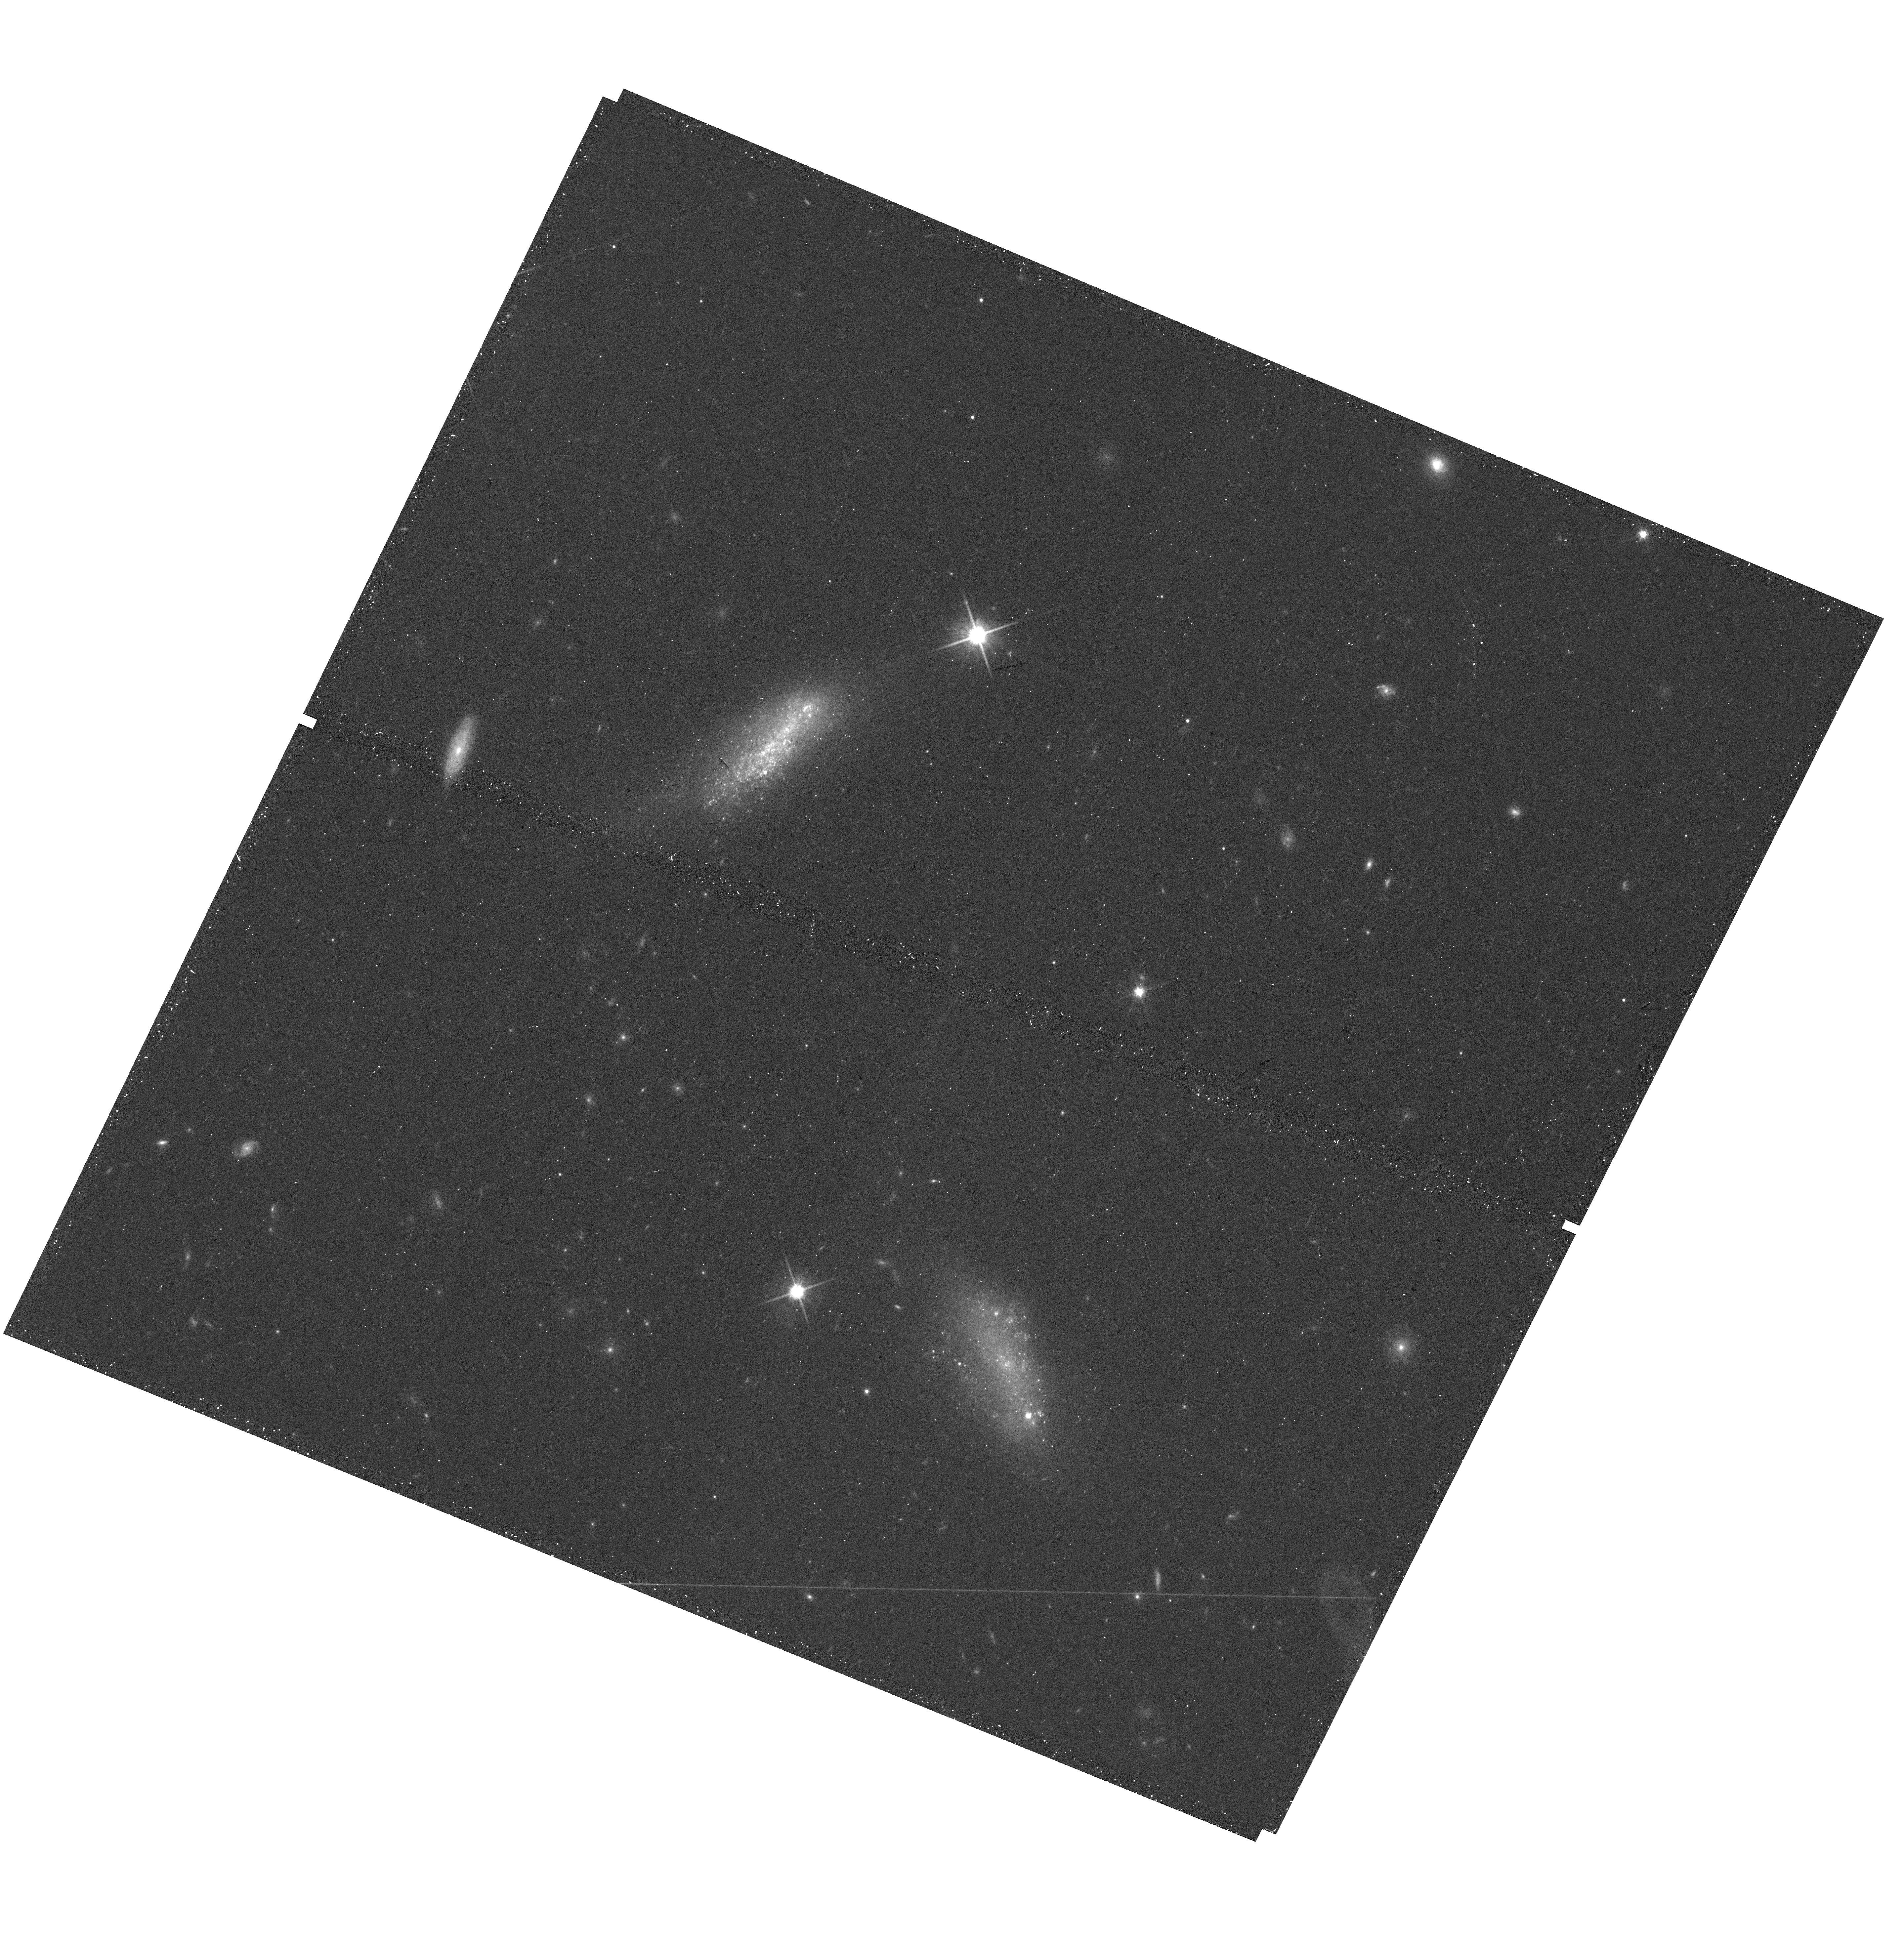
Target: INTERACTING-GAL-144950+362425. Instrument: WFC3/UVIS. Filter: F814W. Exposure: 12 min. Observation ID: hst_15087_16_wfc3_uvis_f814w_idml16

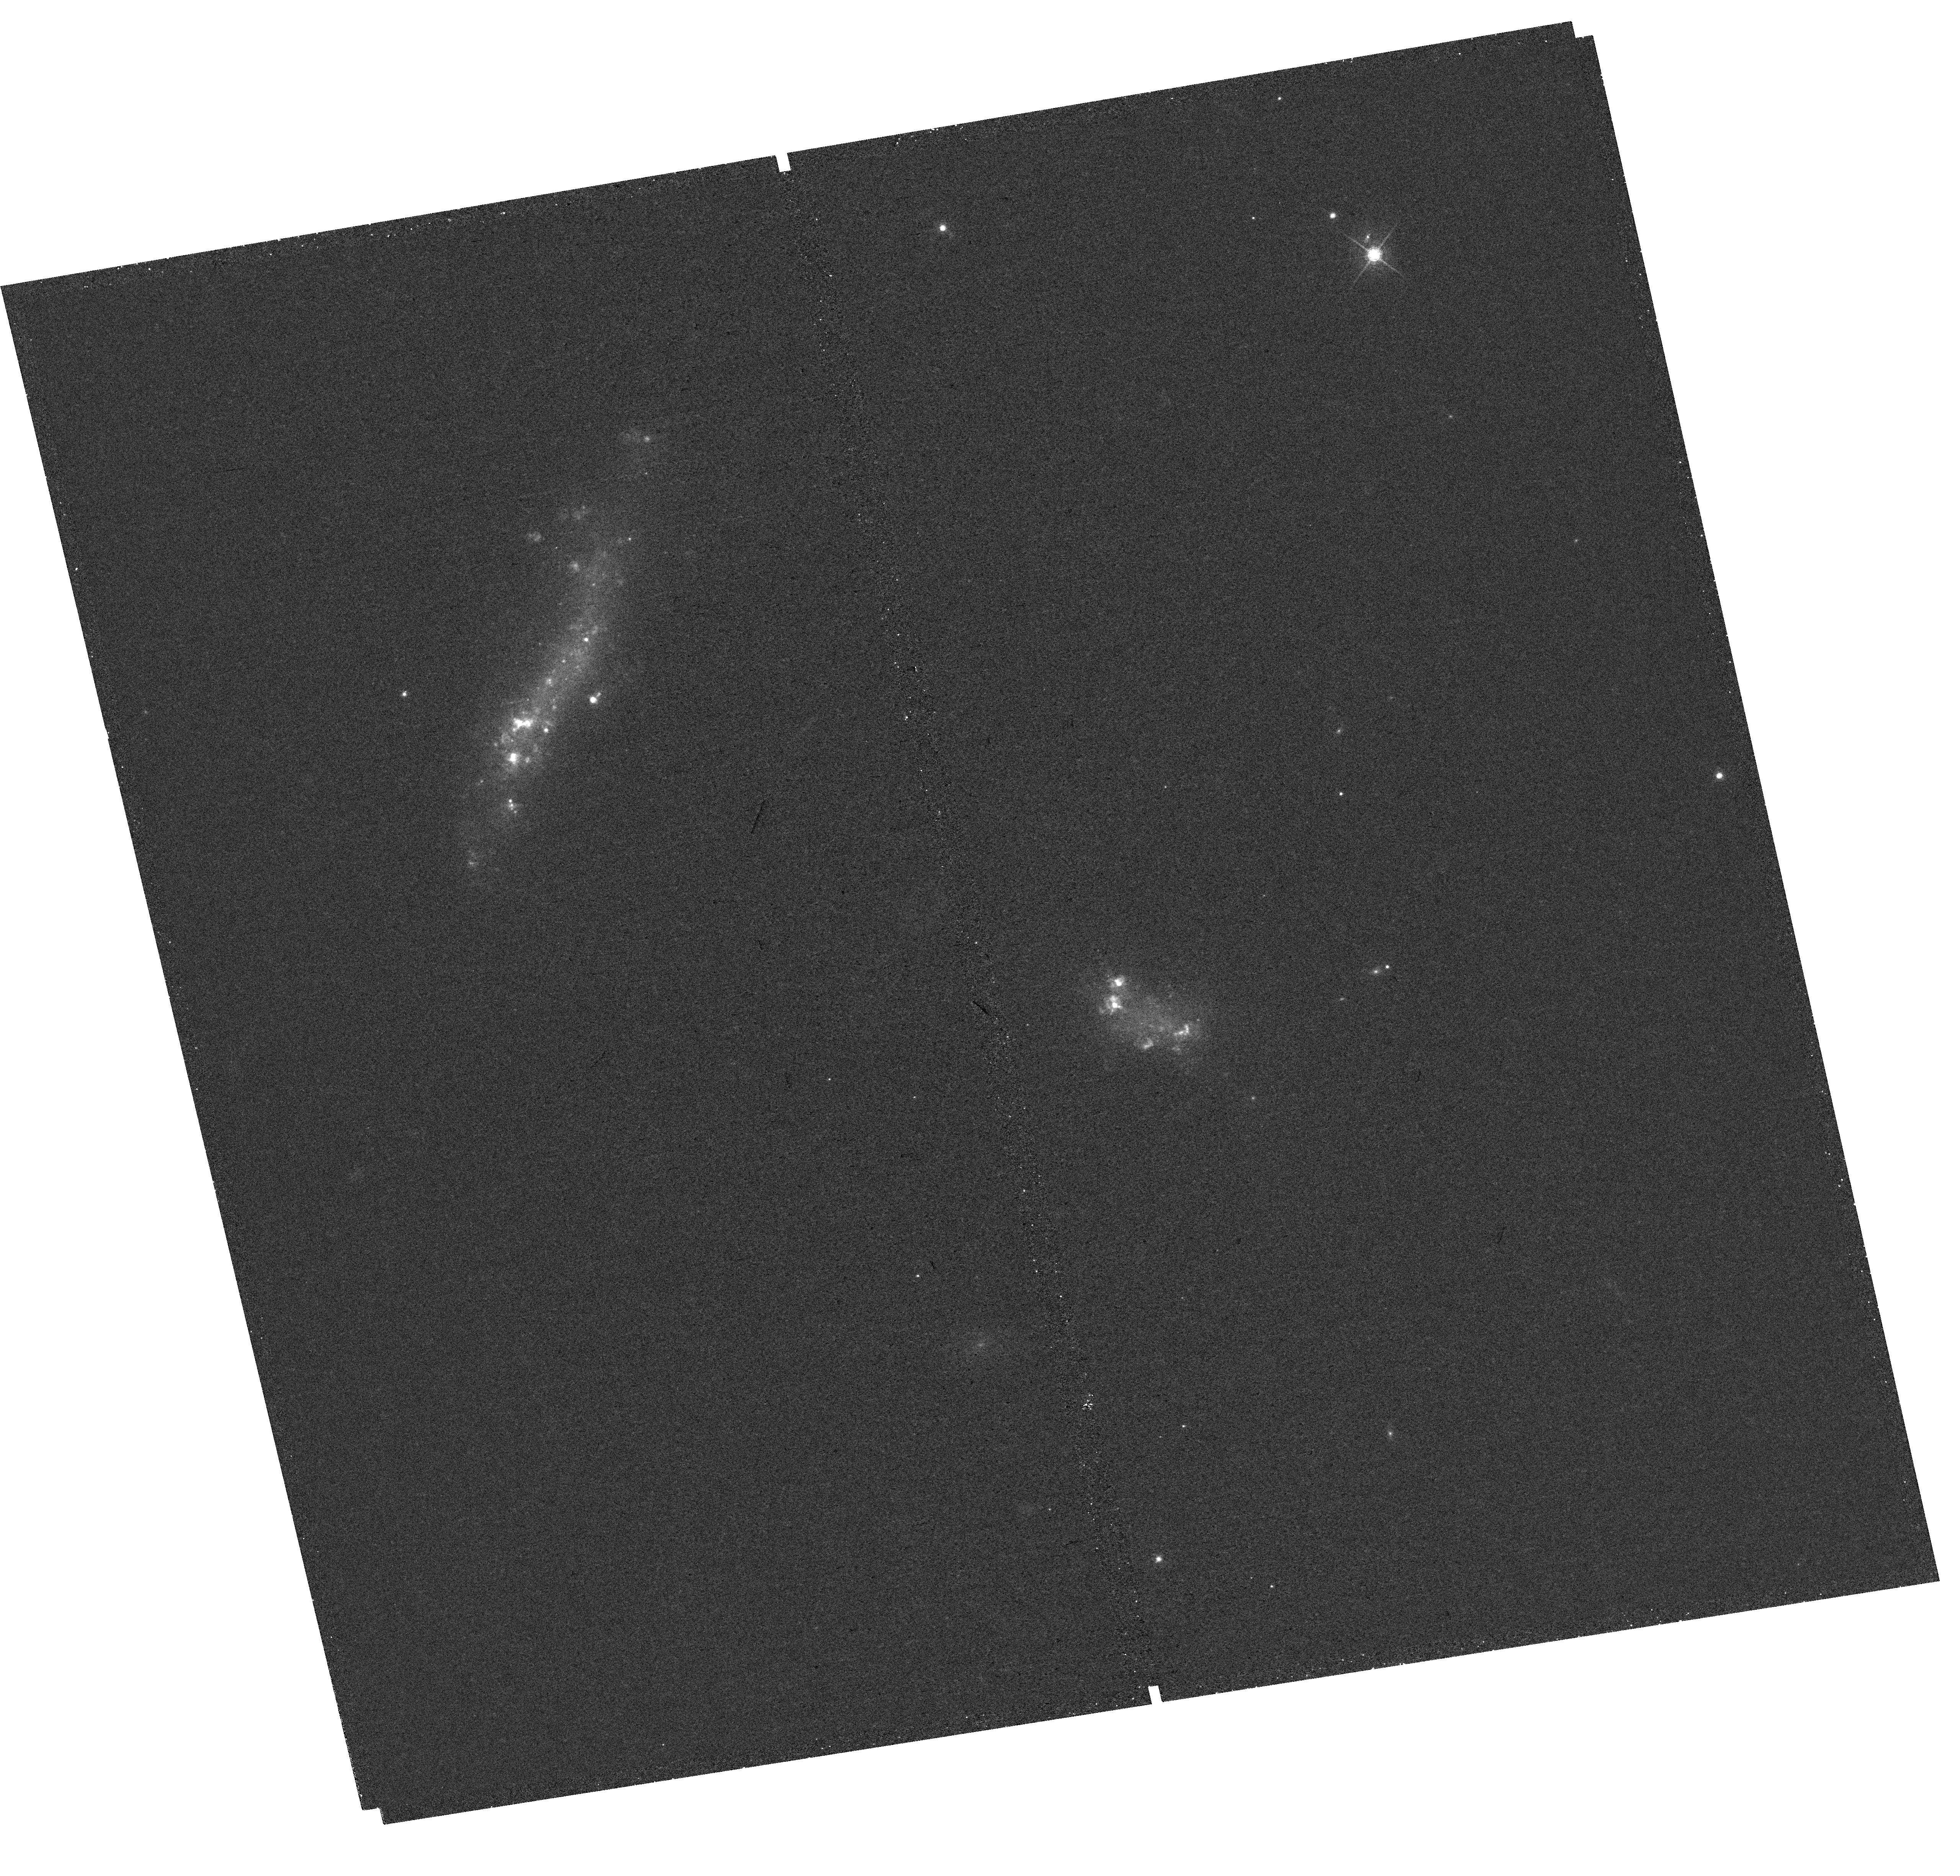
Target: INTERACTING-GAL-152927+260003. Instrument: WFC3/UVIS. Filter: F665N. Exposure: 31 min. Observation ID: hst_15087_03_wfc3_uvis_f665n_idml03

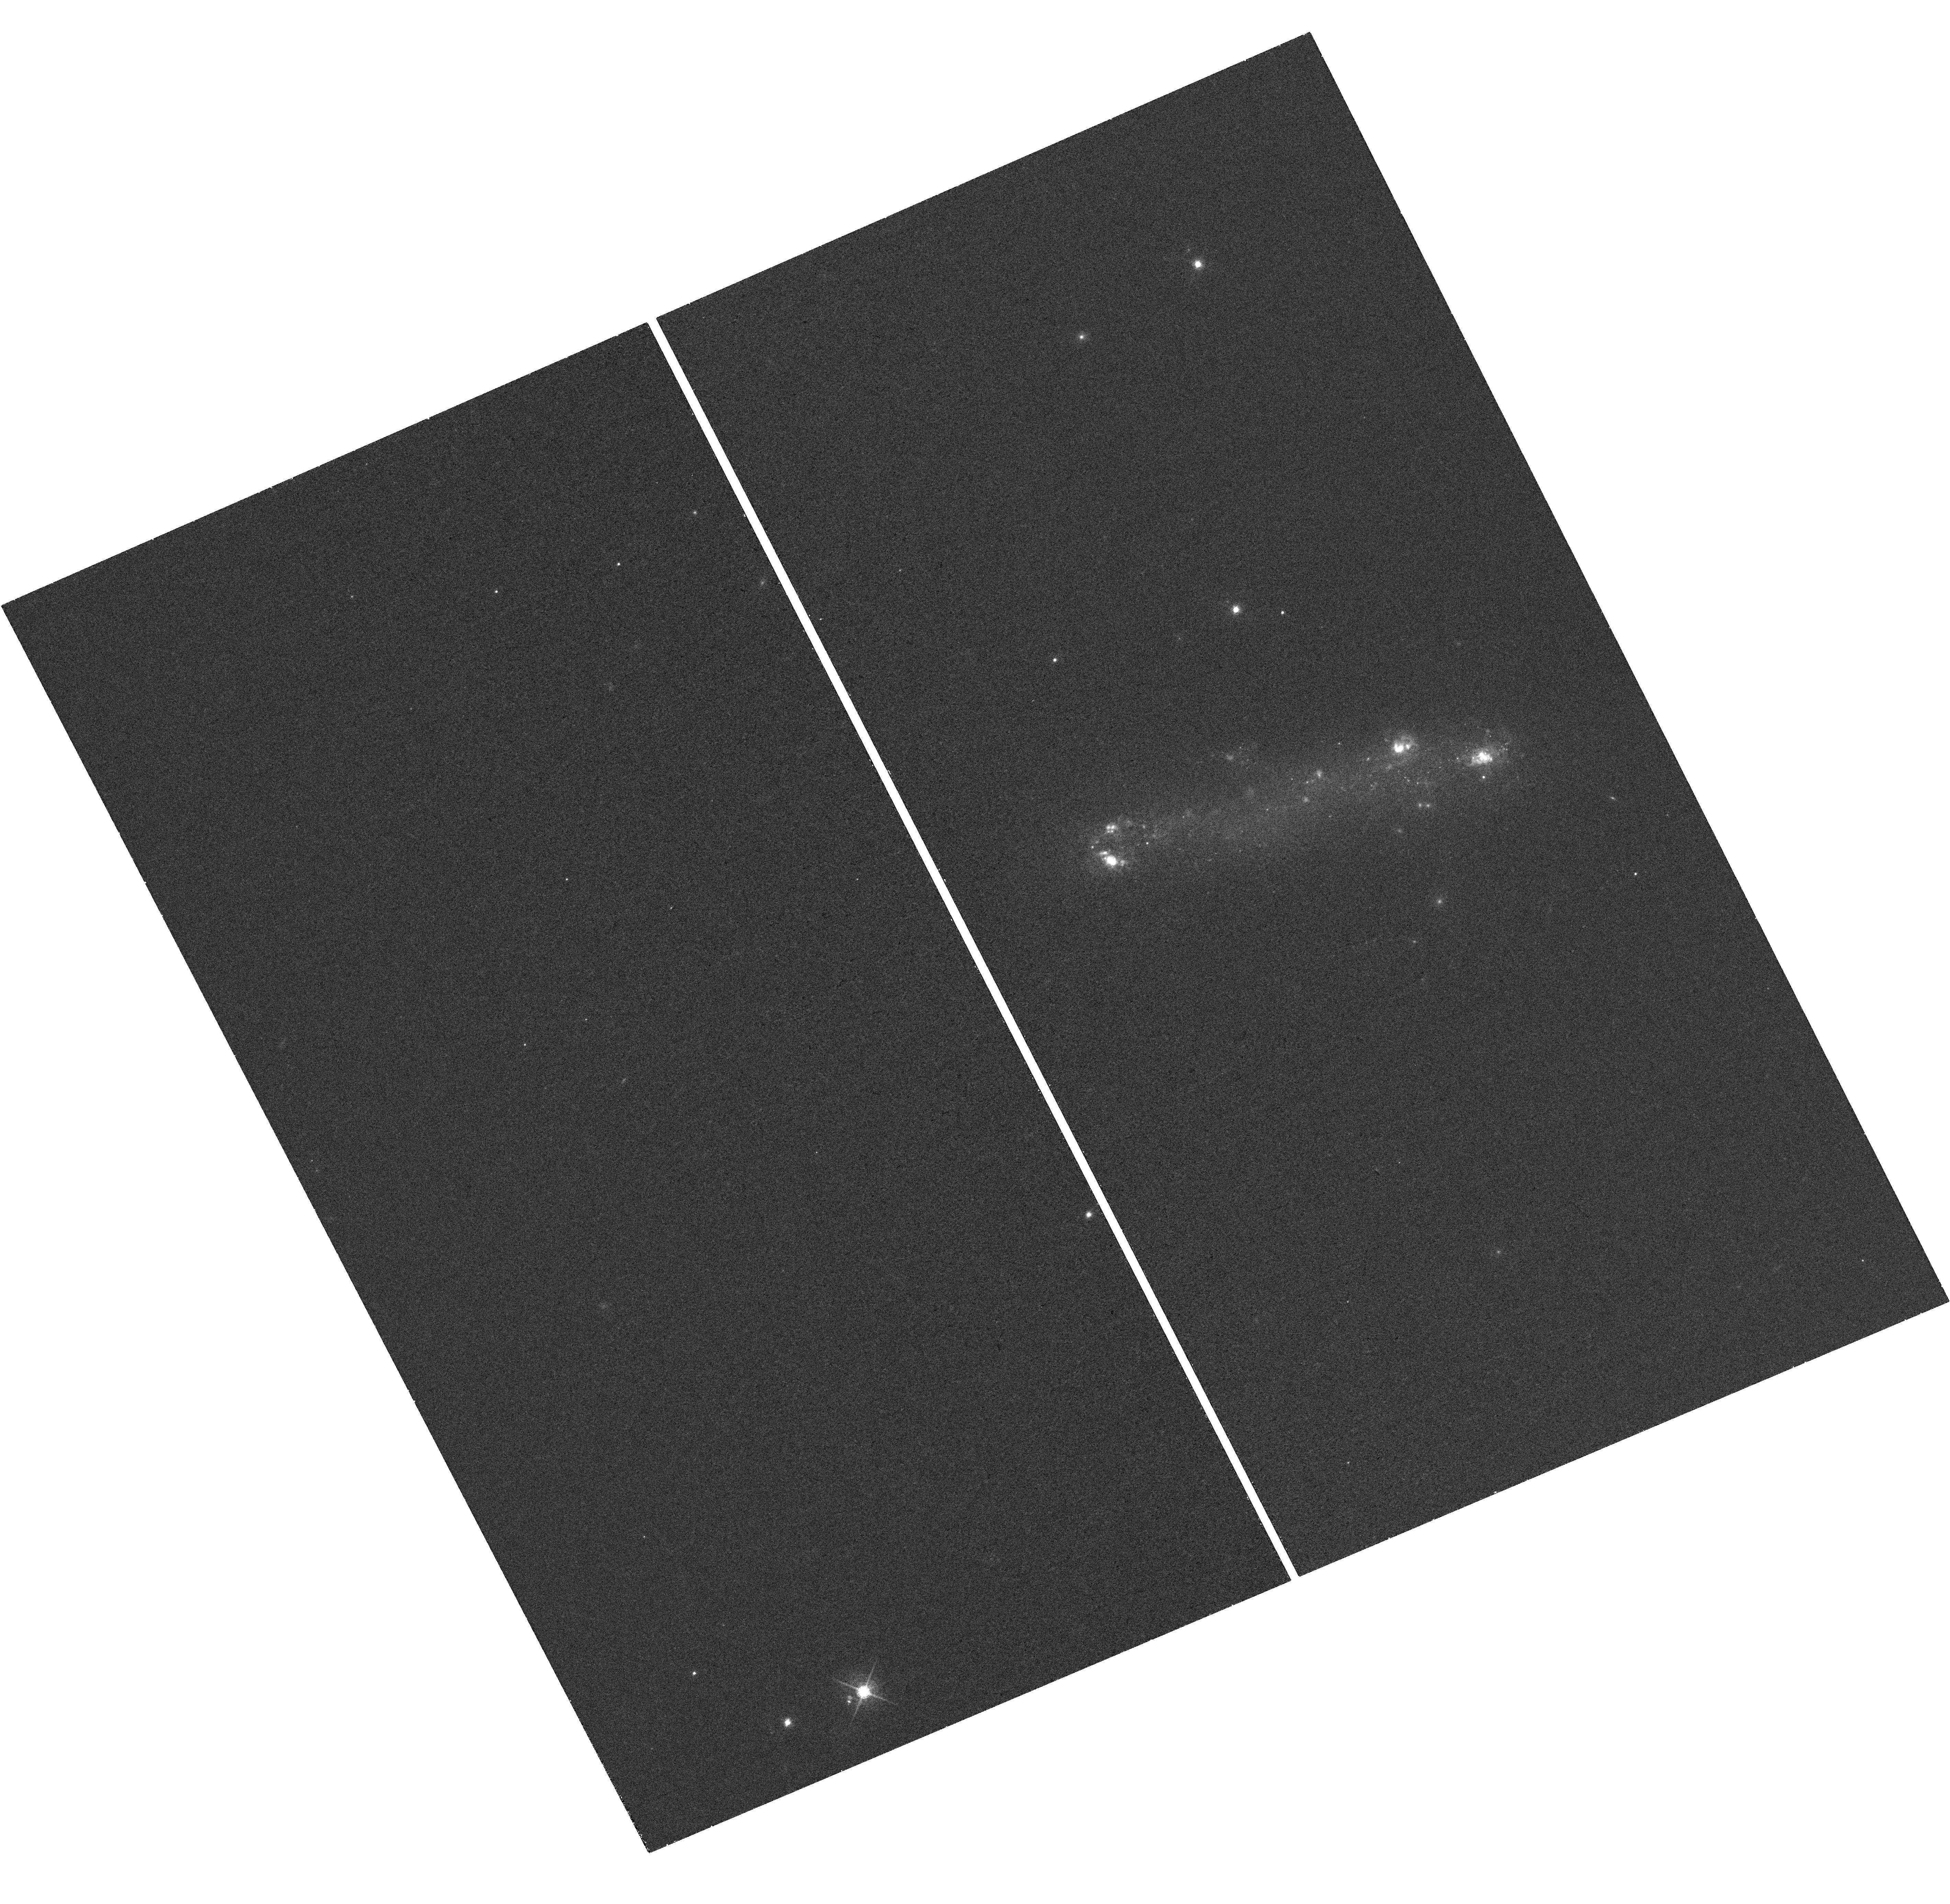
Target: GAL-222742-094337. Instrument: WFC3/UVIS. Filter: F665N. Exposure: 32 min. Observation ID: hst_15087_10_wfc3_uvis_f665n_idml10

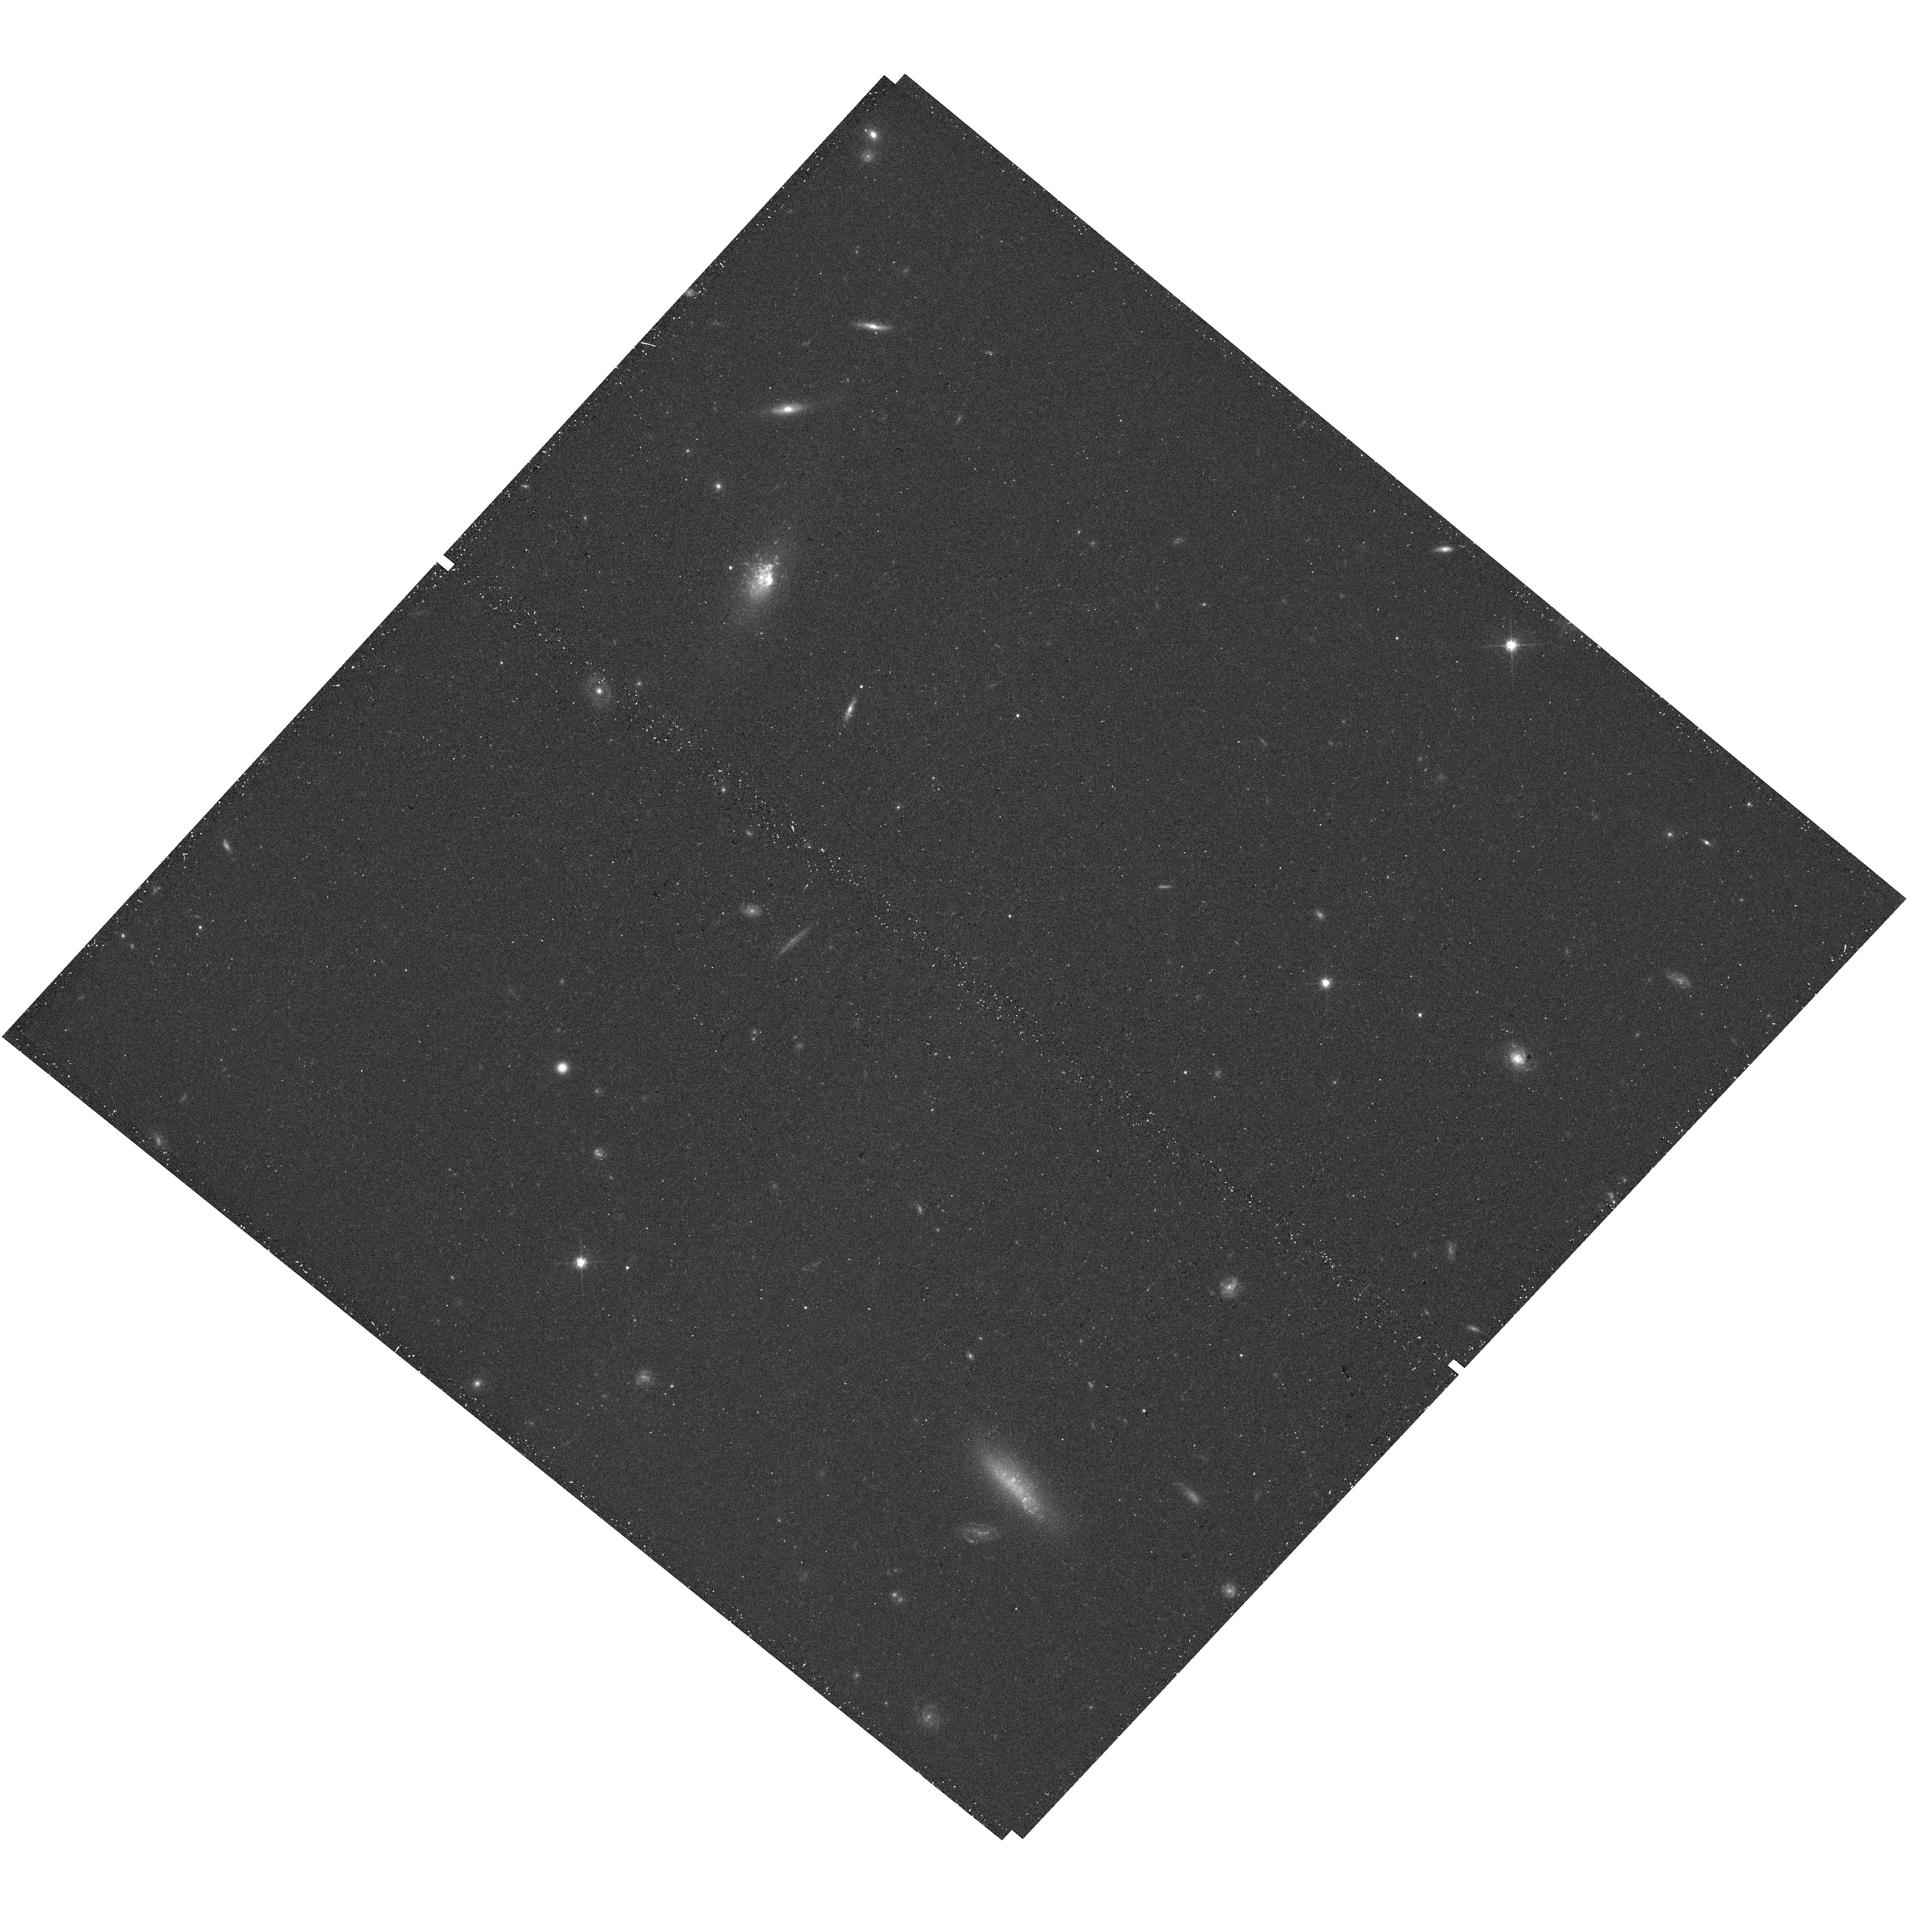
Target: INTERACTING-GAL-123745+181653. Instrument: WFC3/UVIS. Filter: F814W. Exposure: 12 min. Observation ID: hst_15087_15_wfc3_uvis_f814w_idml15

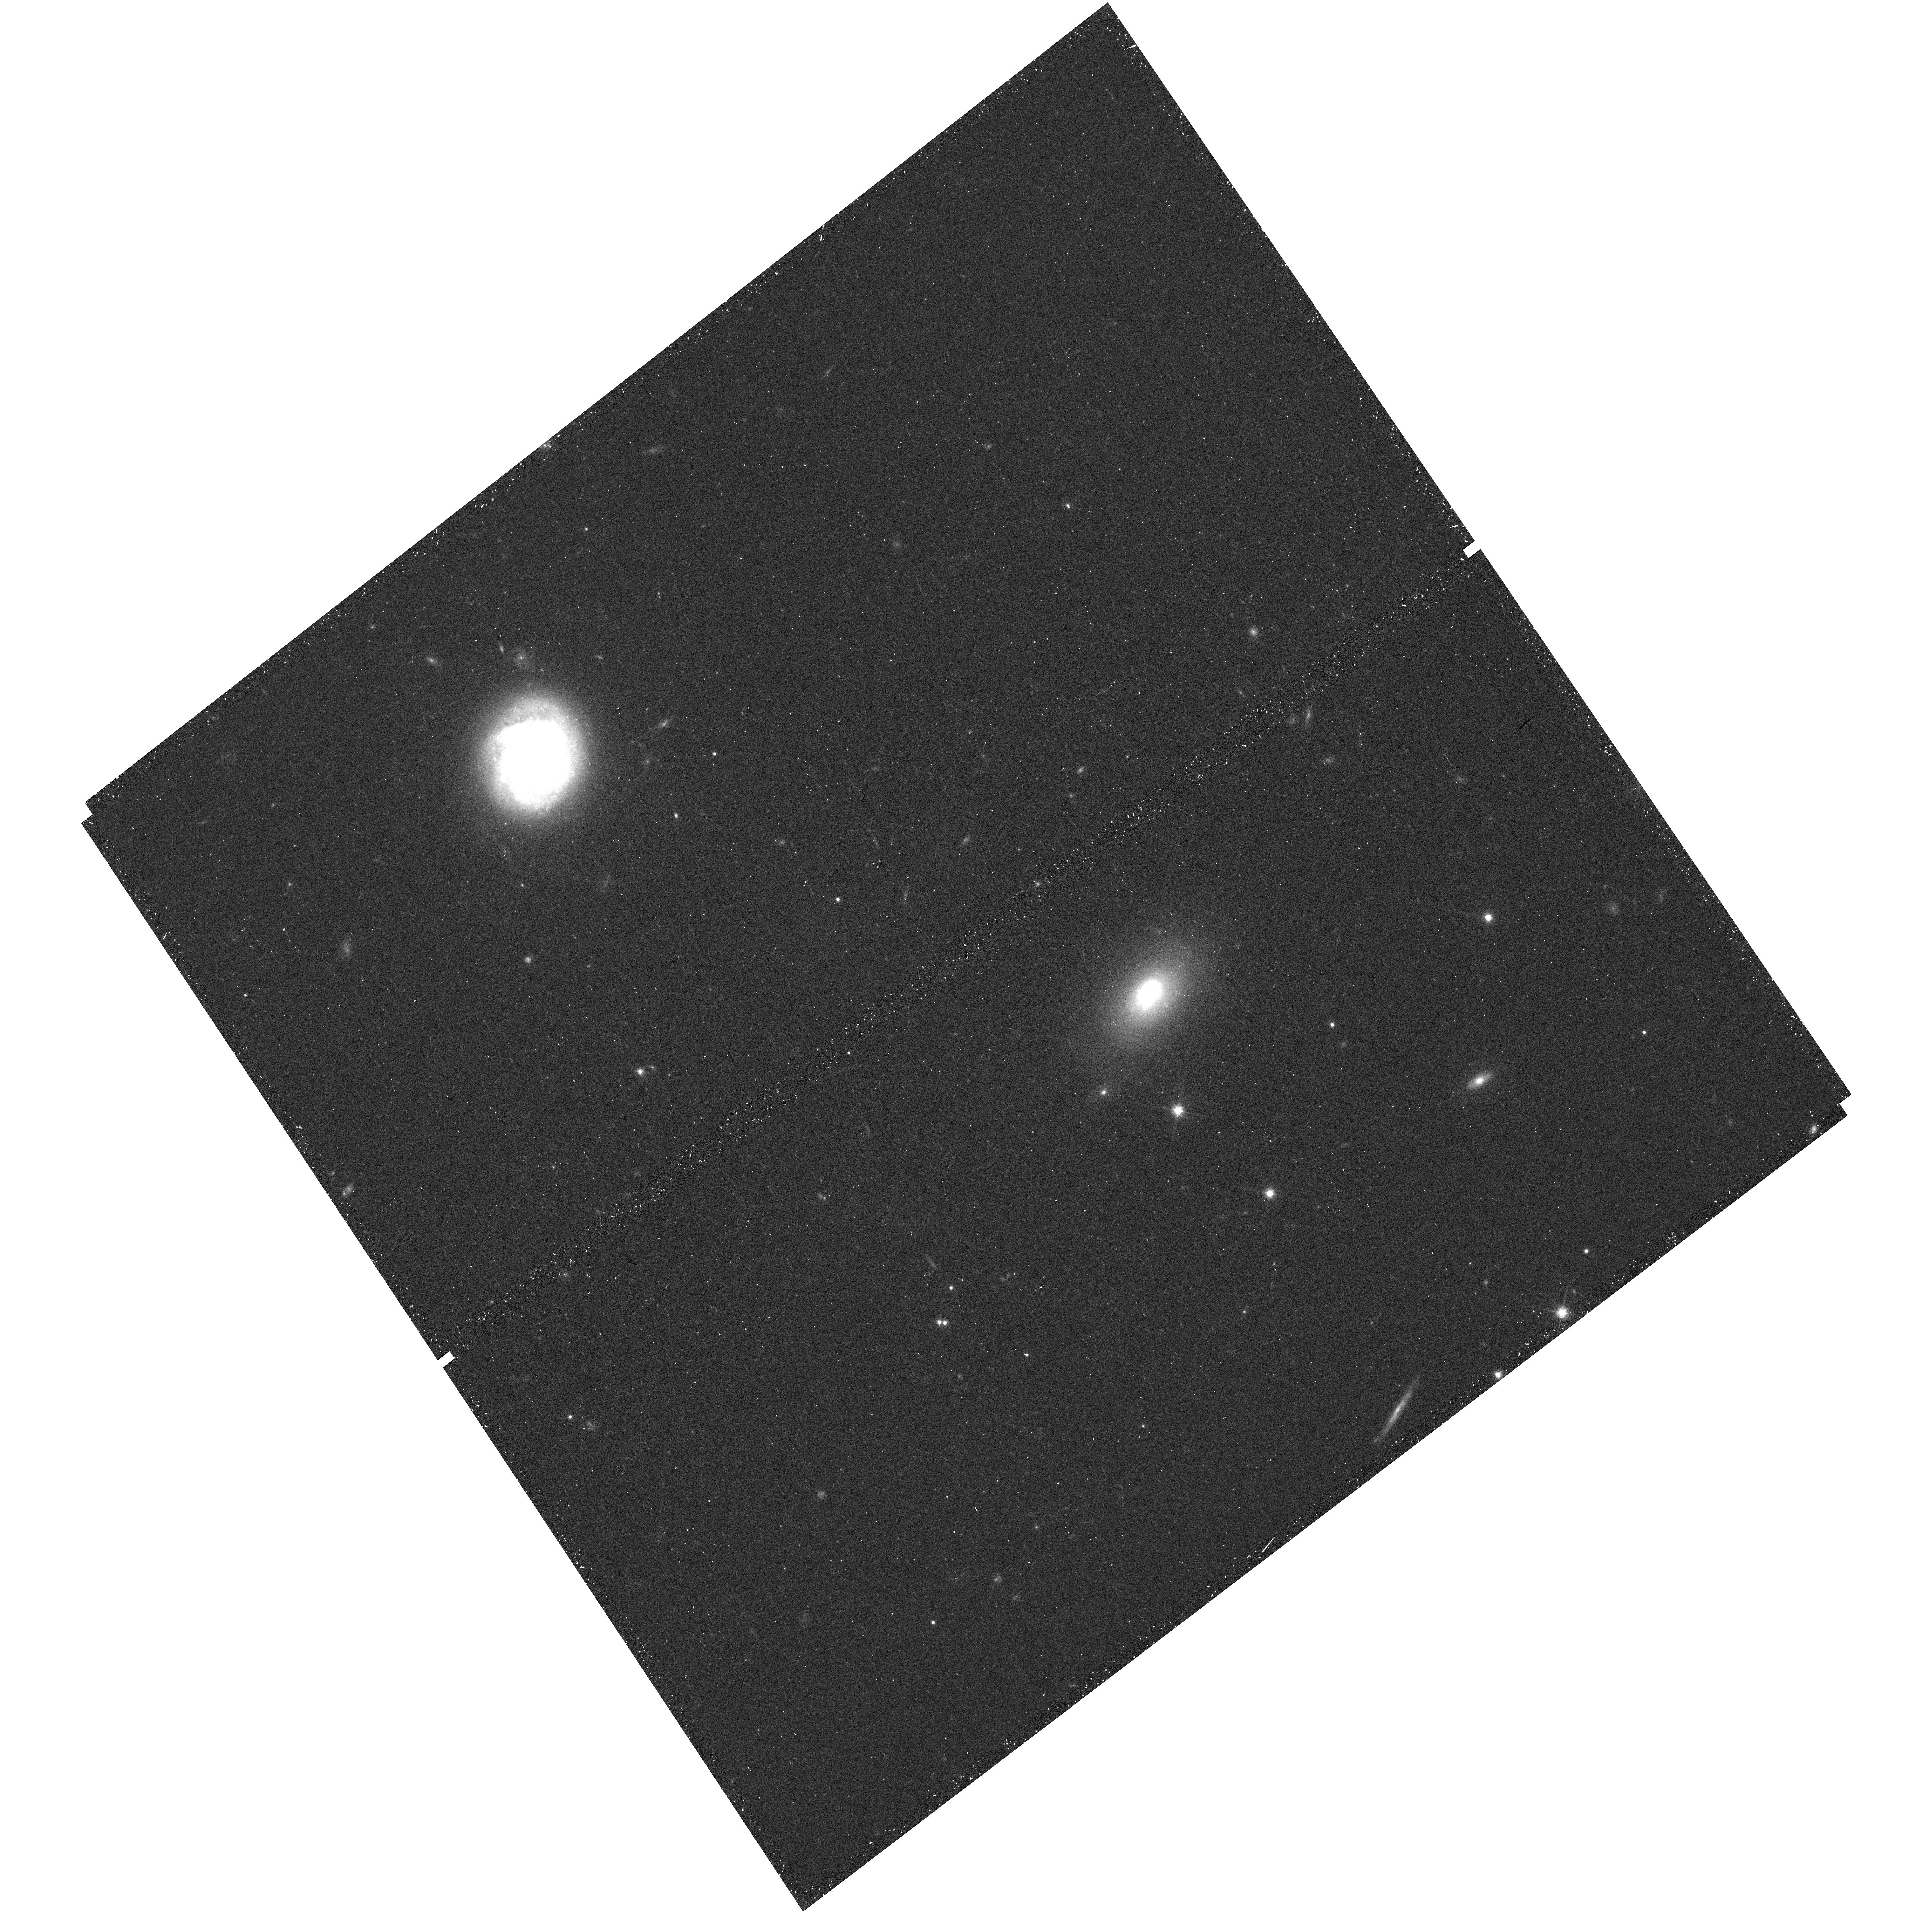
Target: INTERACTING-GAL-122532+501959. Instrument: WFC3/UVIS. Filter: F814W. Exposure: 12 min. Observation ID: hst_15087_14_wfc3_uvis_f814w_idml14

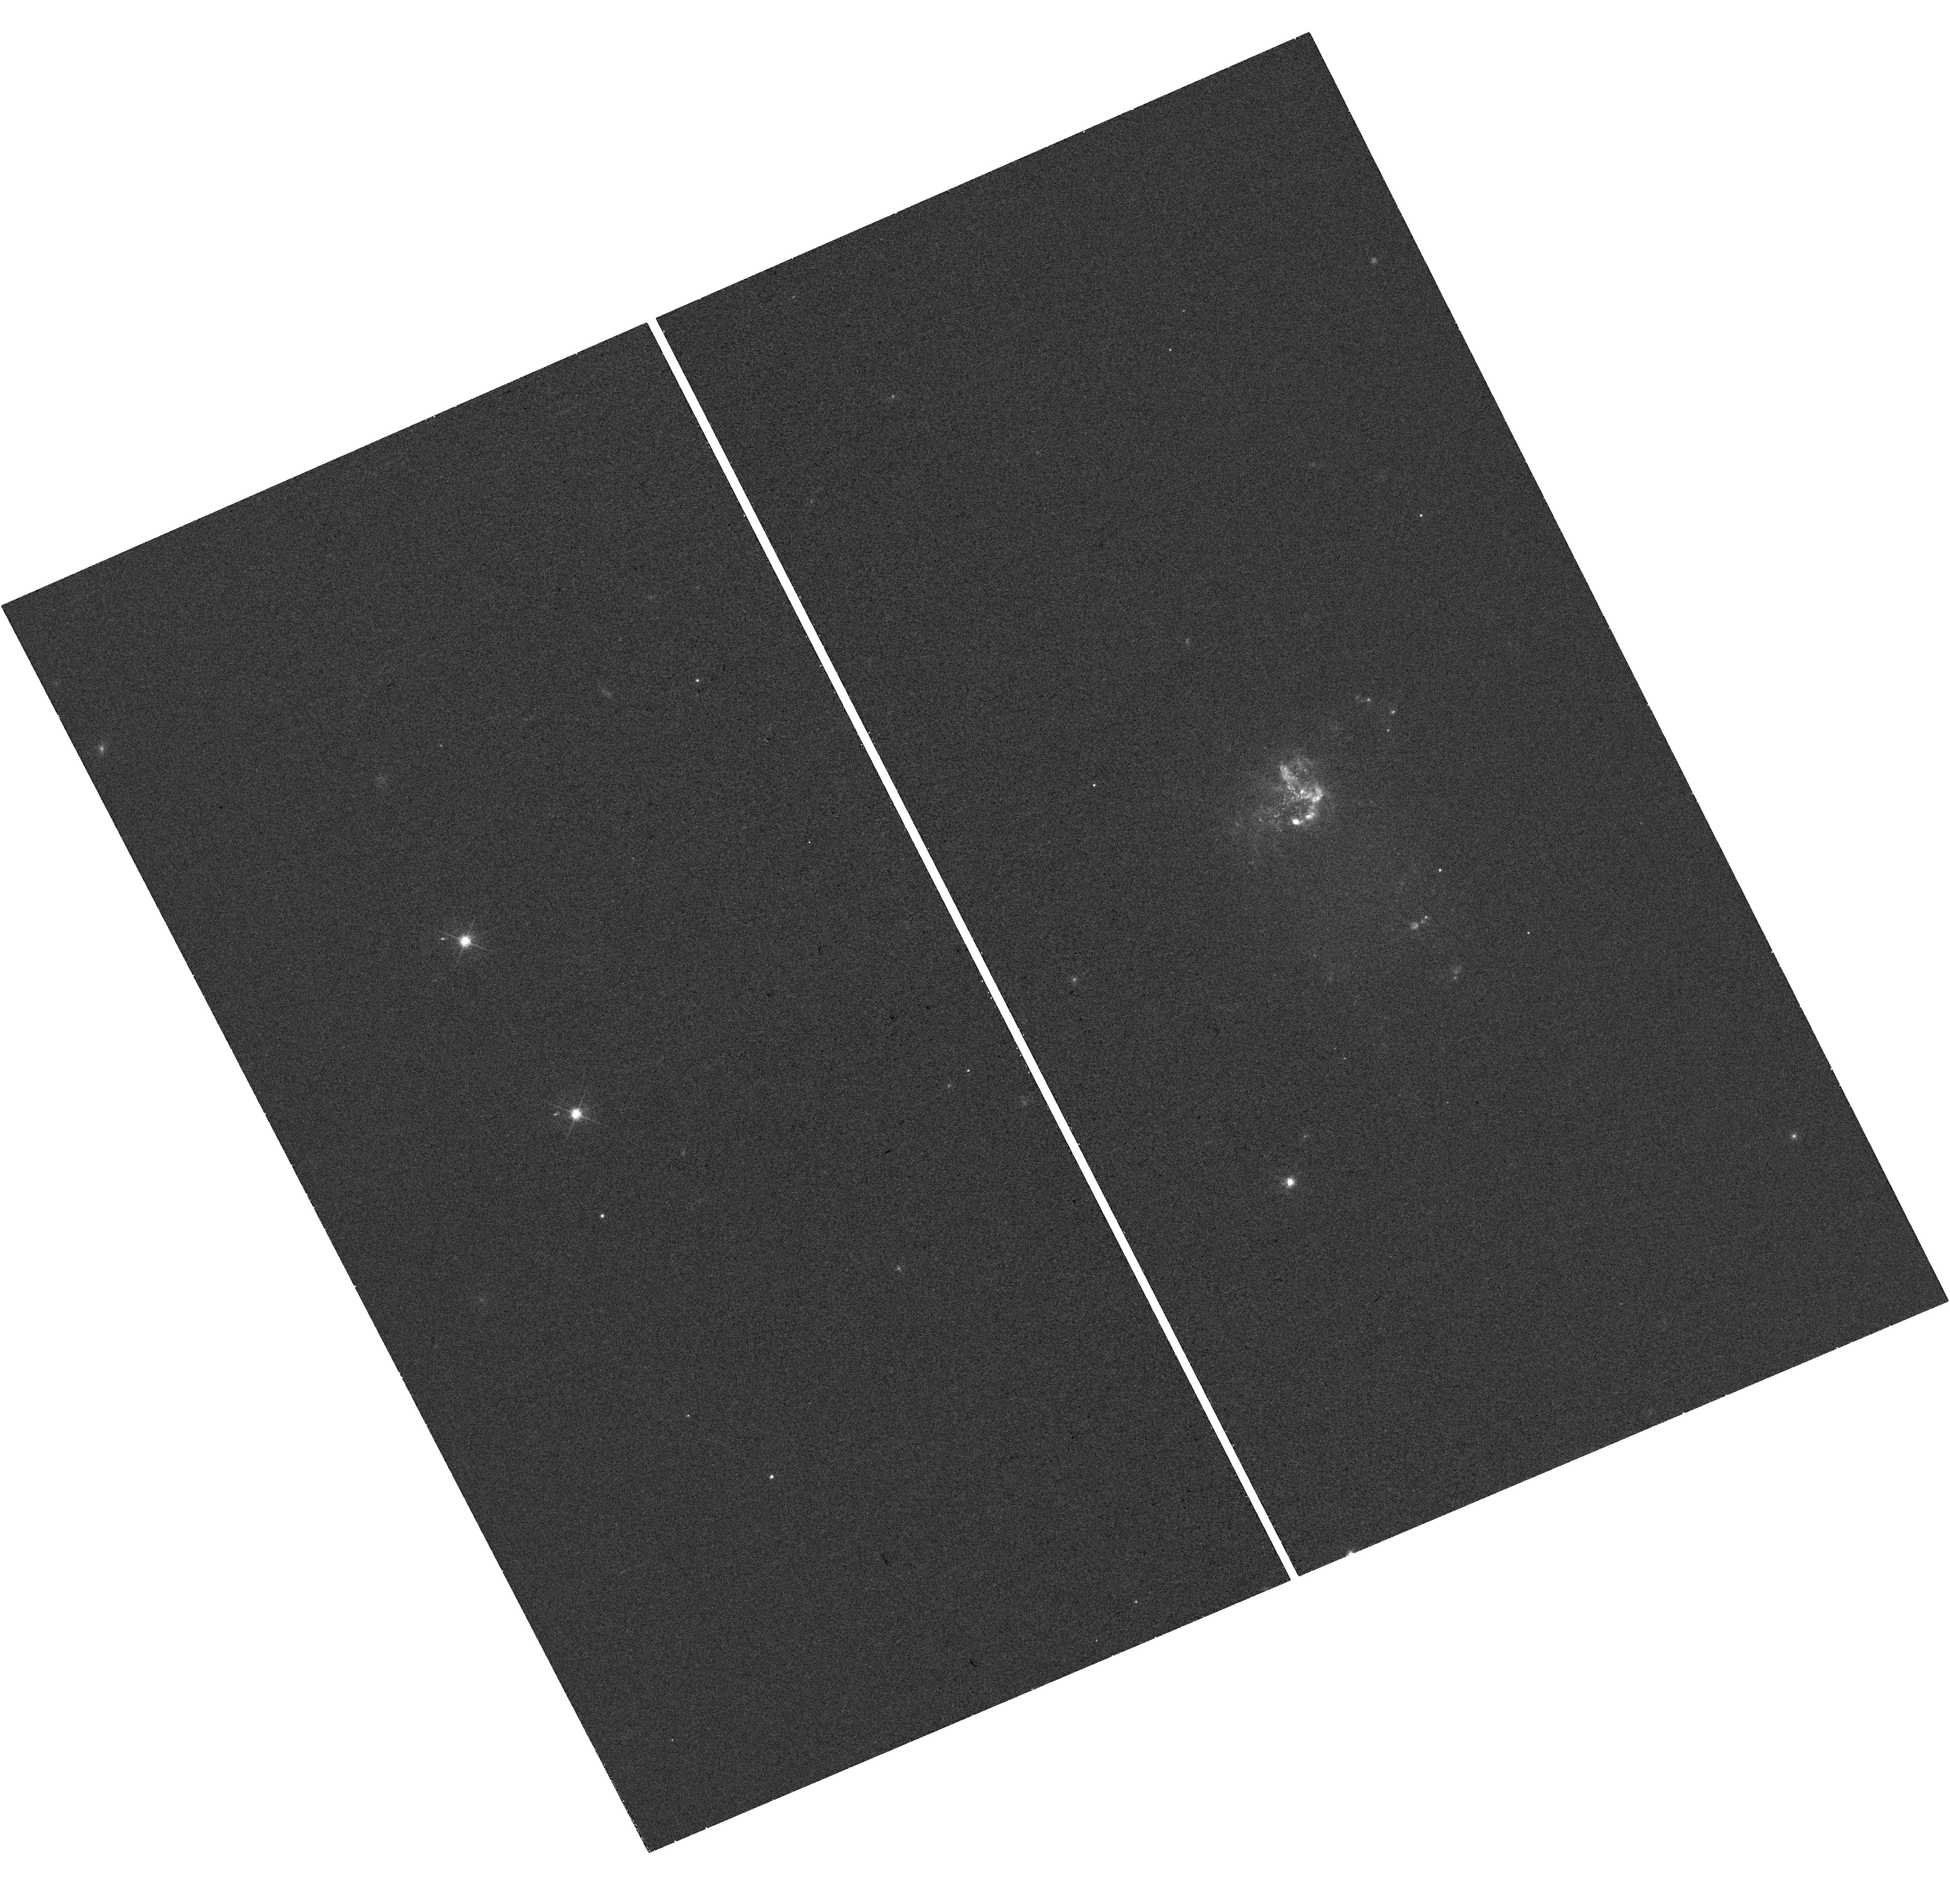
Target: GAL-222731-093954. Instrument: WFC3/UVIS. Filter: F665N. Exposure: 32 min. Observation ID: hst_15087_11_wfc3_uvis_f665n_idml11

Star Cluster Populations of Interacting Dwarf Galaxies (PI: Stierwalt, Sabrina)

We propose high spatial resolution optical, UV, and narrowband Ha imaging of 6 nearby pairs of dwarf galaxies with enhanced star formation likely driven by a dwarf-dwarf interaction. Dwarf-dwarf interactions dominate galaxy interactions at all redshifts, making this environment essential to our understanding of galaxy assembly and star formation throughout the universe. However, little is known about how galaxy mergers proceed at low mass. The high resolution observations proposed here will resolve individual star clusters (a goal not currently possible from the ground) to explore the role of tidal interactions in triggering clumpy star formation and in promoting the formation of massive star clusters in low metallicity environments. This mode of cluster formation was likely dominant during early galaxy assembly, and the extent to which star formation is clumped is predicted to play a role in the extent to which feedback impacts the interstellar medium. Our sample of isolated dwarf-dwarf interactions offers the only opportunity for a high resolution view of this mode of cluster formation outside the influence of a massive galaxy host.